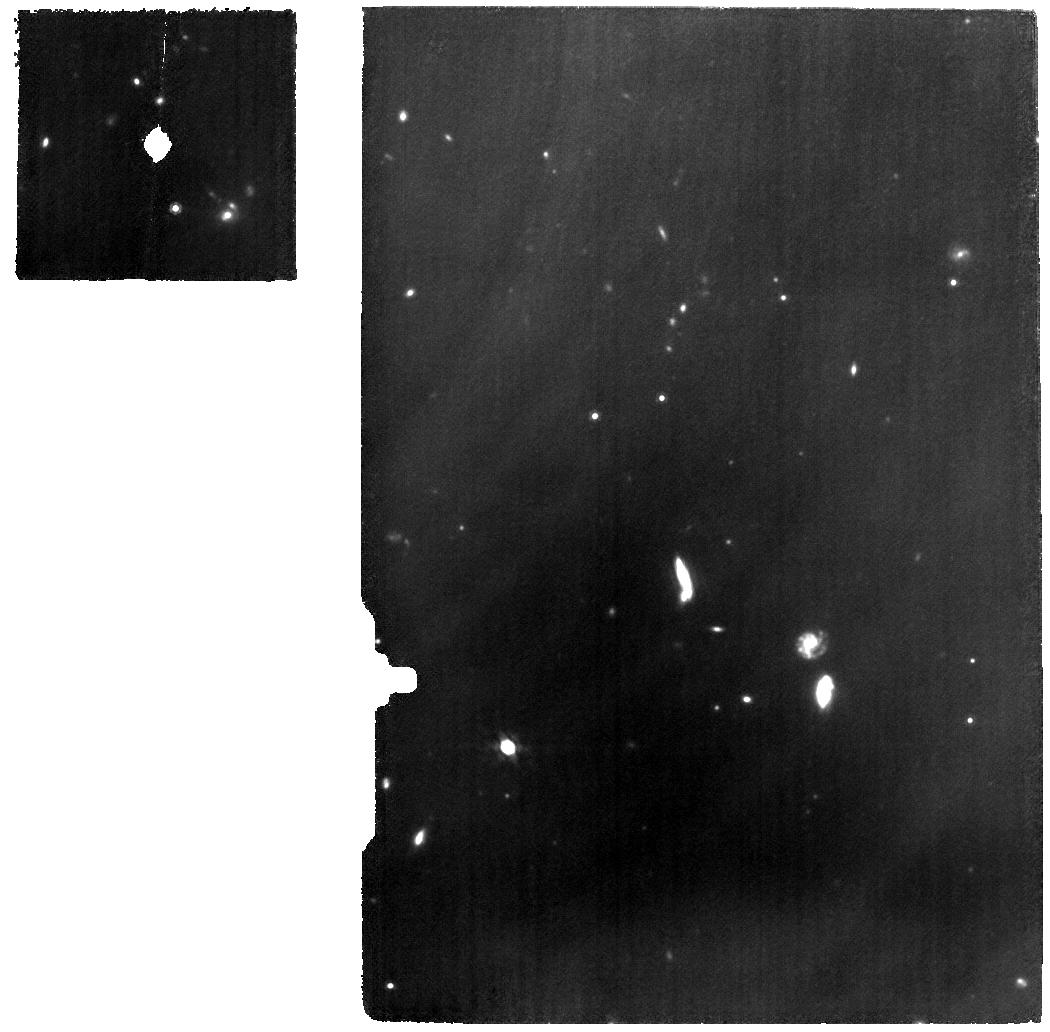
Target: JADES-191056
Instrument: MIRI
Filter: F1000W
Exposure: 9.1 h
Observation ID: jw08358-o003_t001_miri_f1000w

Revealing the True Nature of Little Red Dots with Deep Continuum Observations of an IR-Bright LRD at z=3.1 (PI: Barro, Guillermo)

The first 3 JWST cycles have revealed a surprising population of Little Red Dots (LRDs) at z~3-9, characterized by compact sizes, broad emission lines, and peculiar, V-shaped spectral energy distributions (SEDs) with blue UV emission and very red optical and NIR colors unlike any typical galaxy or active galactic nuclei (AGN). Are LRDs compact, dust-obscured starbursts with UV leaks, or blue, low-mass galaxies hosting obscured AGNs?. Current photometric models are strongly degenerated and follow up spectroscopy, aimed at detecting the emission lines, is typically shallow and can not reveal the true nature of the LRD continuum emission. High resolution (R=1000) continuum spectroscopy provides a definitive answer. Our ~20h, deep NIRSpec/IFU and MIRI/MRS spectroscopic program targeting a typical LRD at z=3.1386 with bright IR emission will a) reveal the galaxy or AGN nature of the optical continuum emission, and NIR dust emission by targeting multiple stellar absorption lines, and, for the first time, a PAH emission at 3.3µm, b) show the true (emission-line free) spatial distribution of the optical and NIR continuum providing another axis to distinguish between galaxy or AGN, and c) obtain precise, black hole masses and attenuations from multiple, narrow, and broad emission lines.